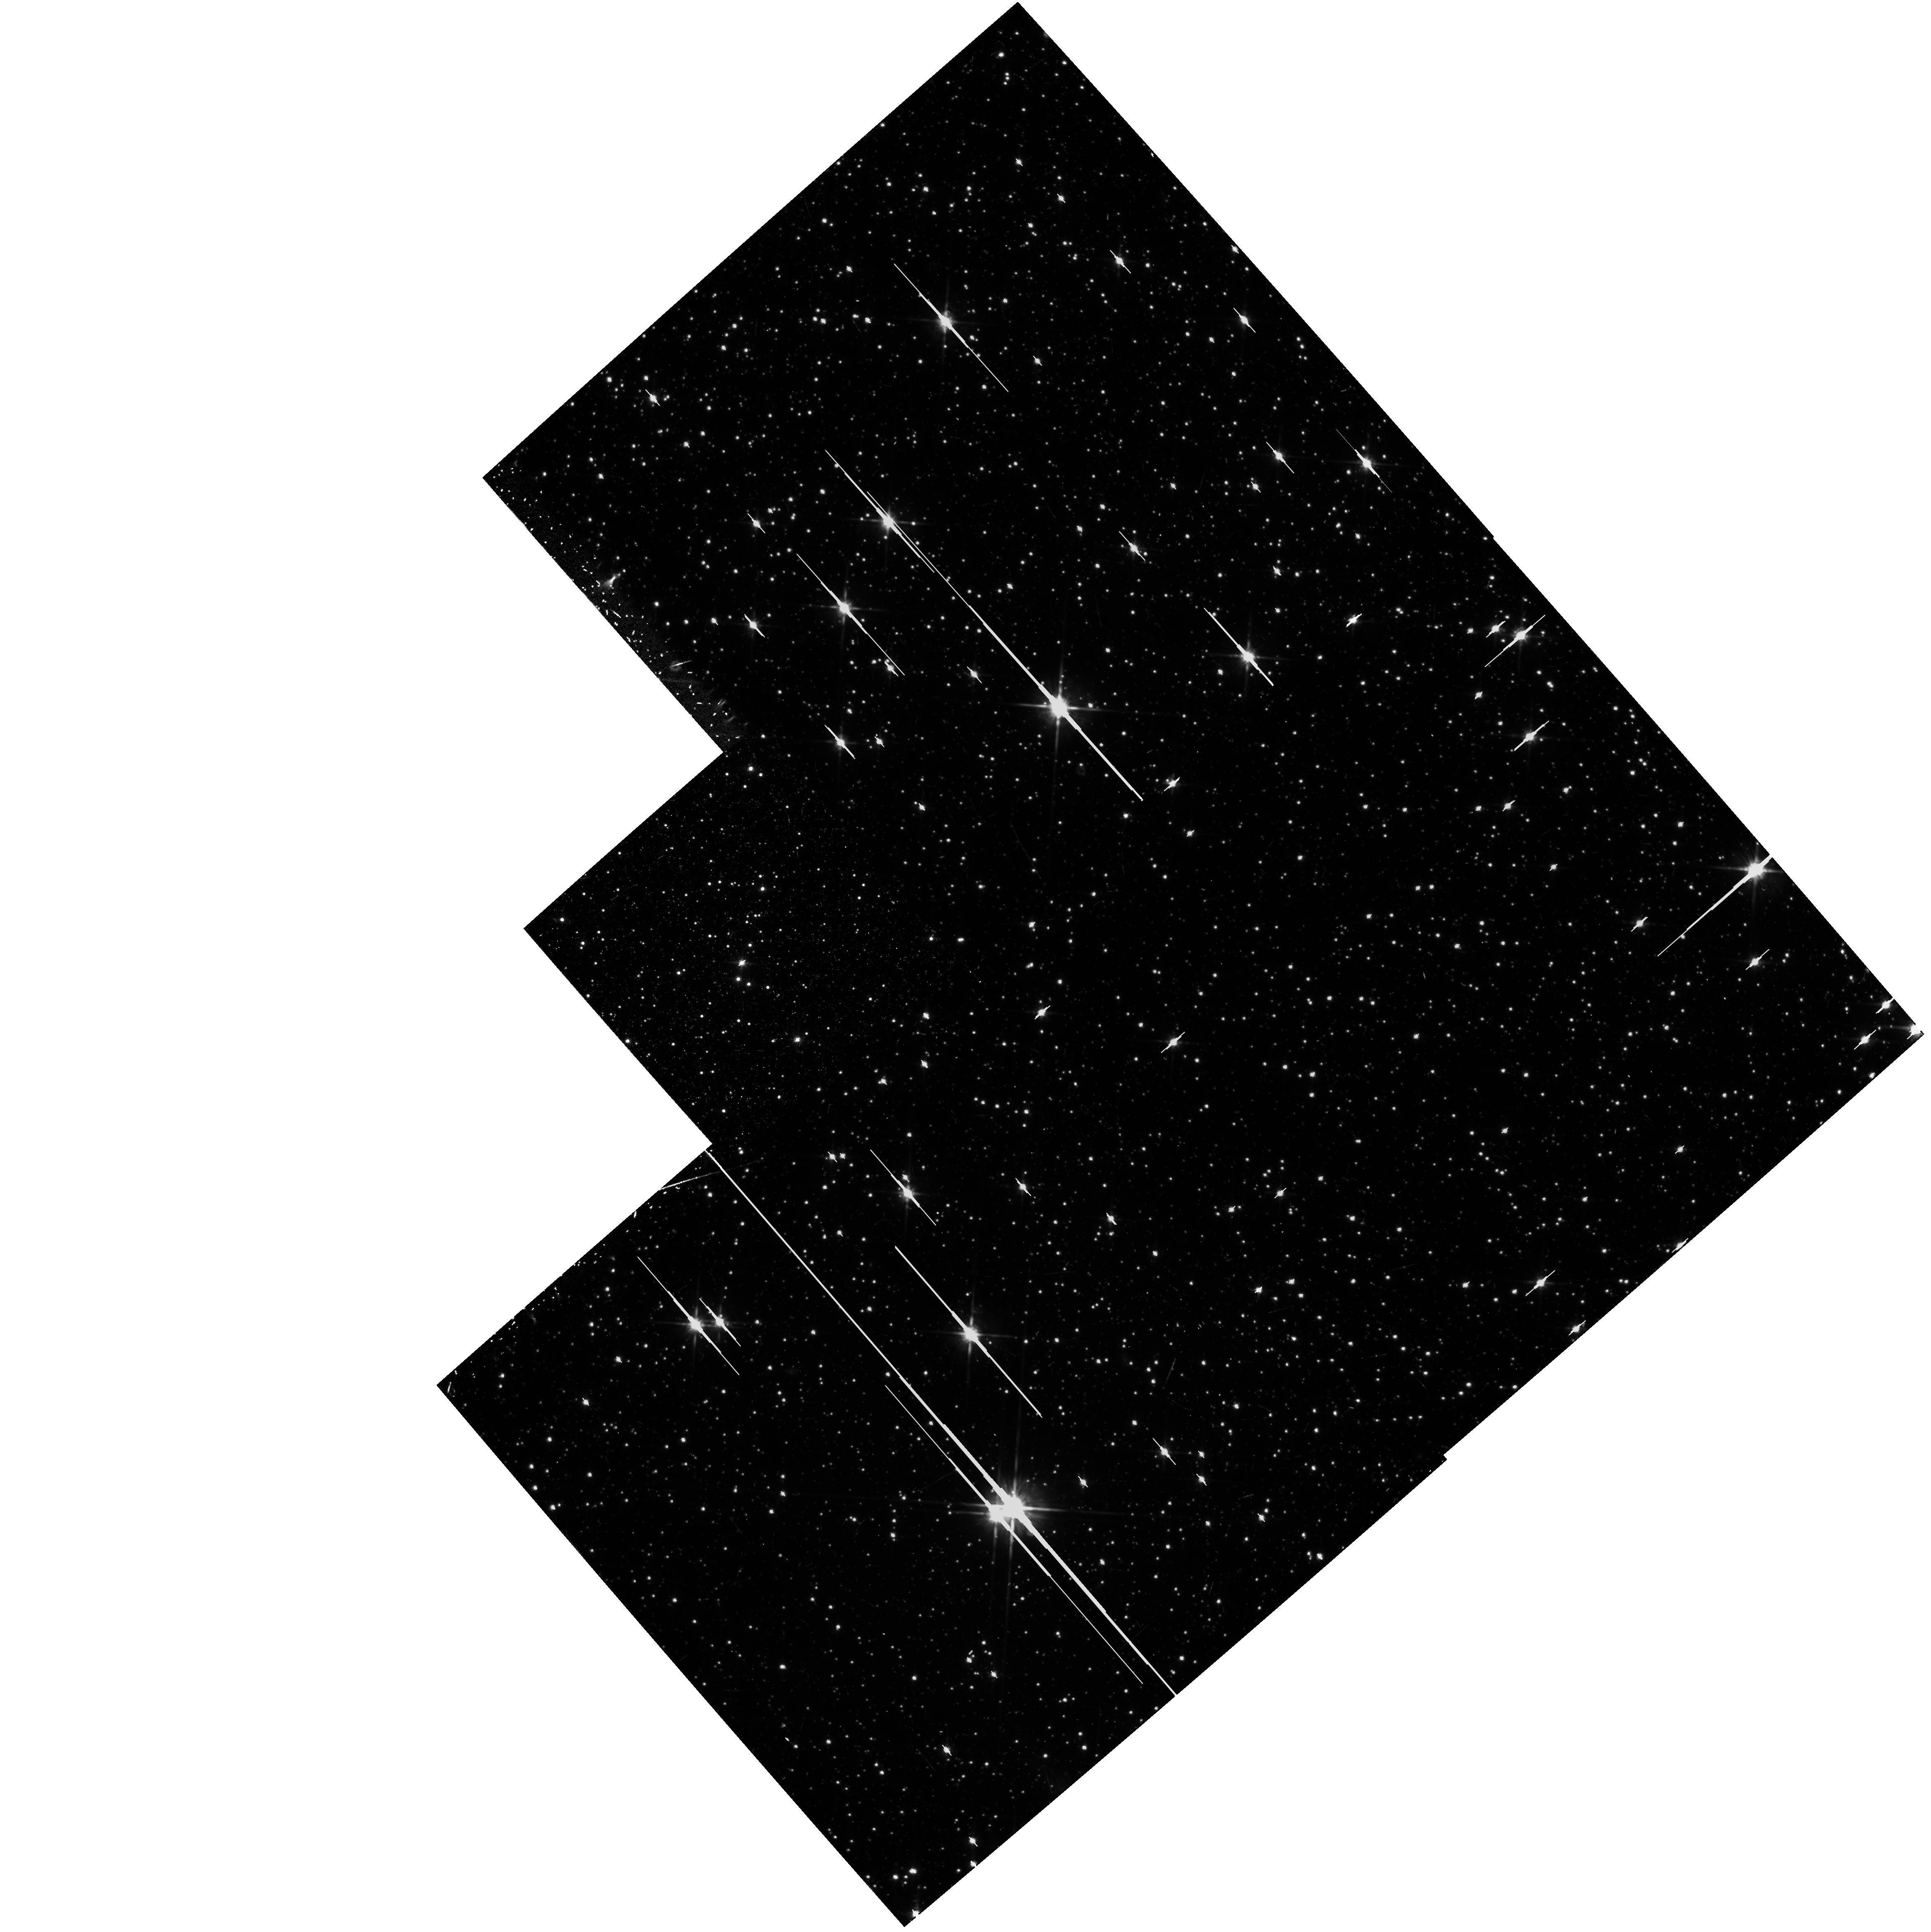
Target: LO-LAT. Instrument: WFPC2/PC. Filter: F814W. Exposure: 40 min. Observation ID: hst_5371_jd_wfpc2_pc_f814w_u27xjd

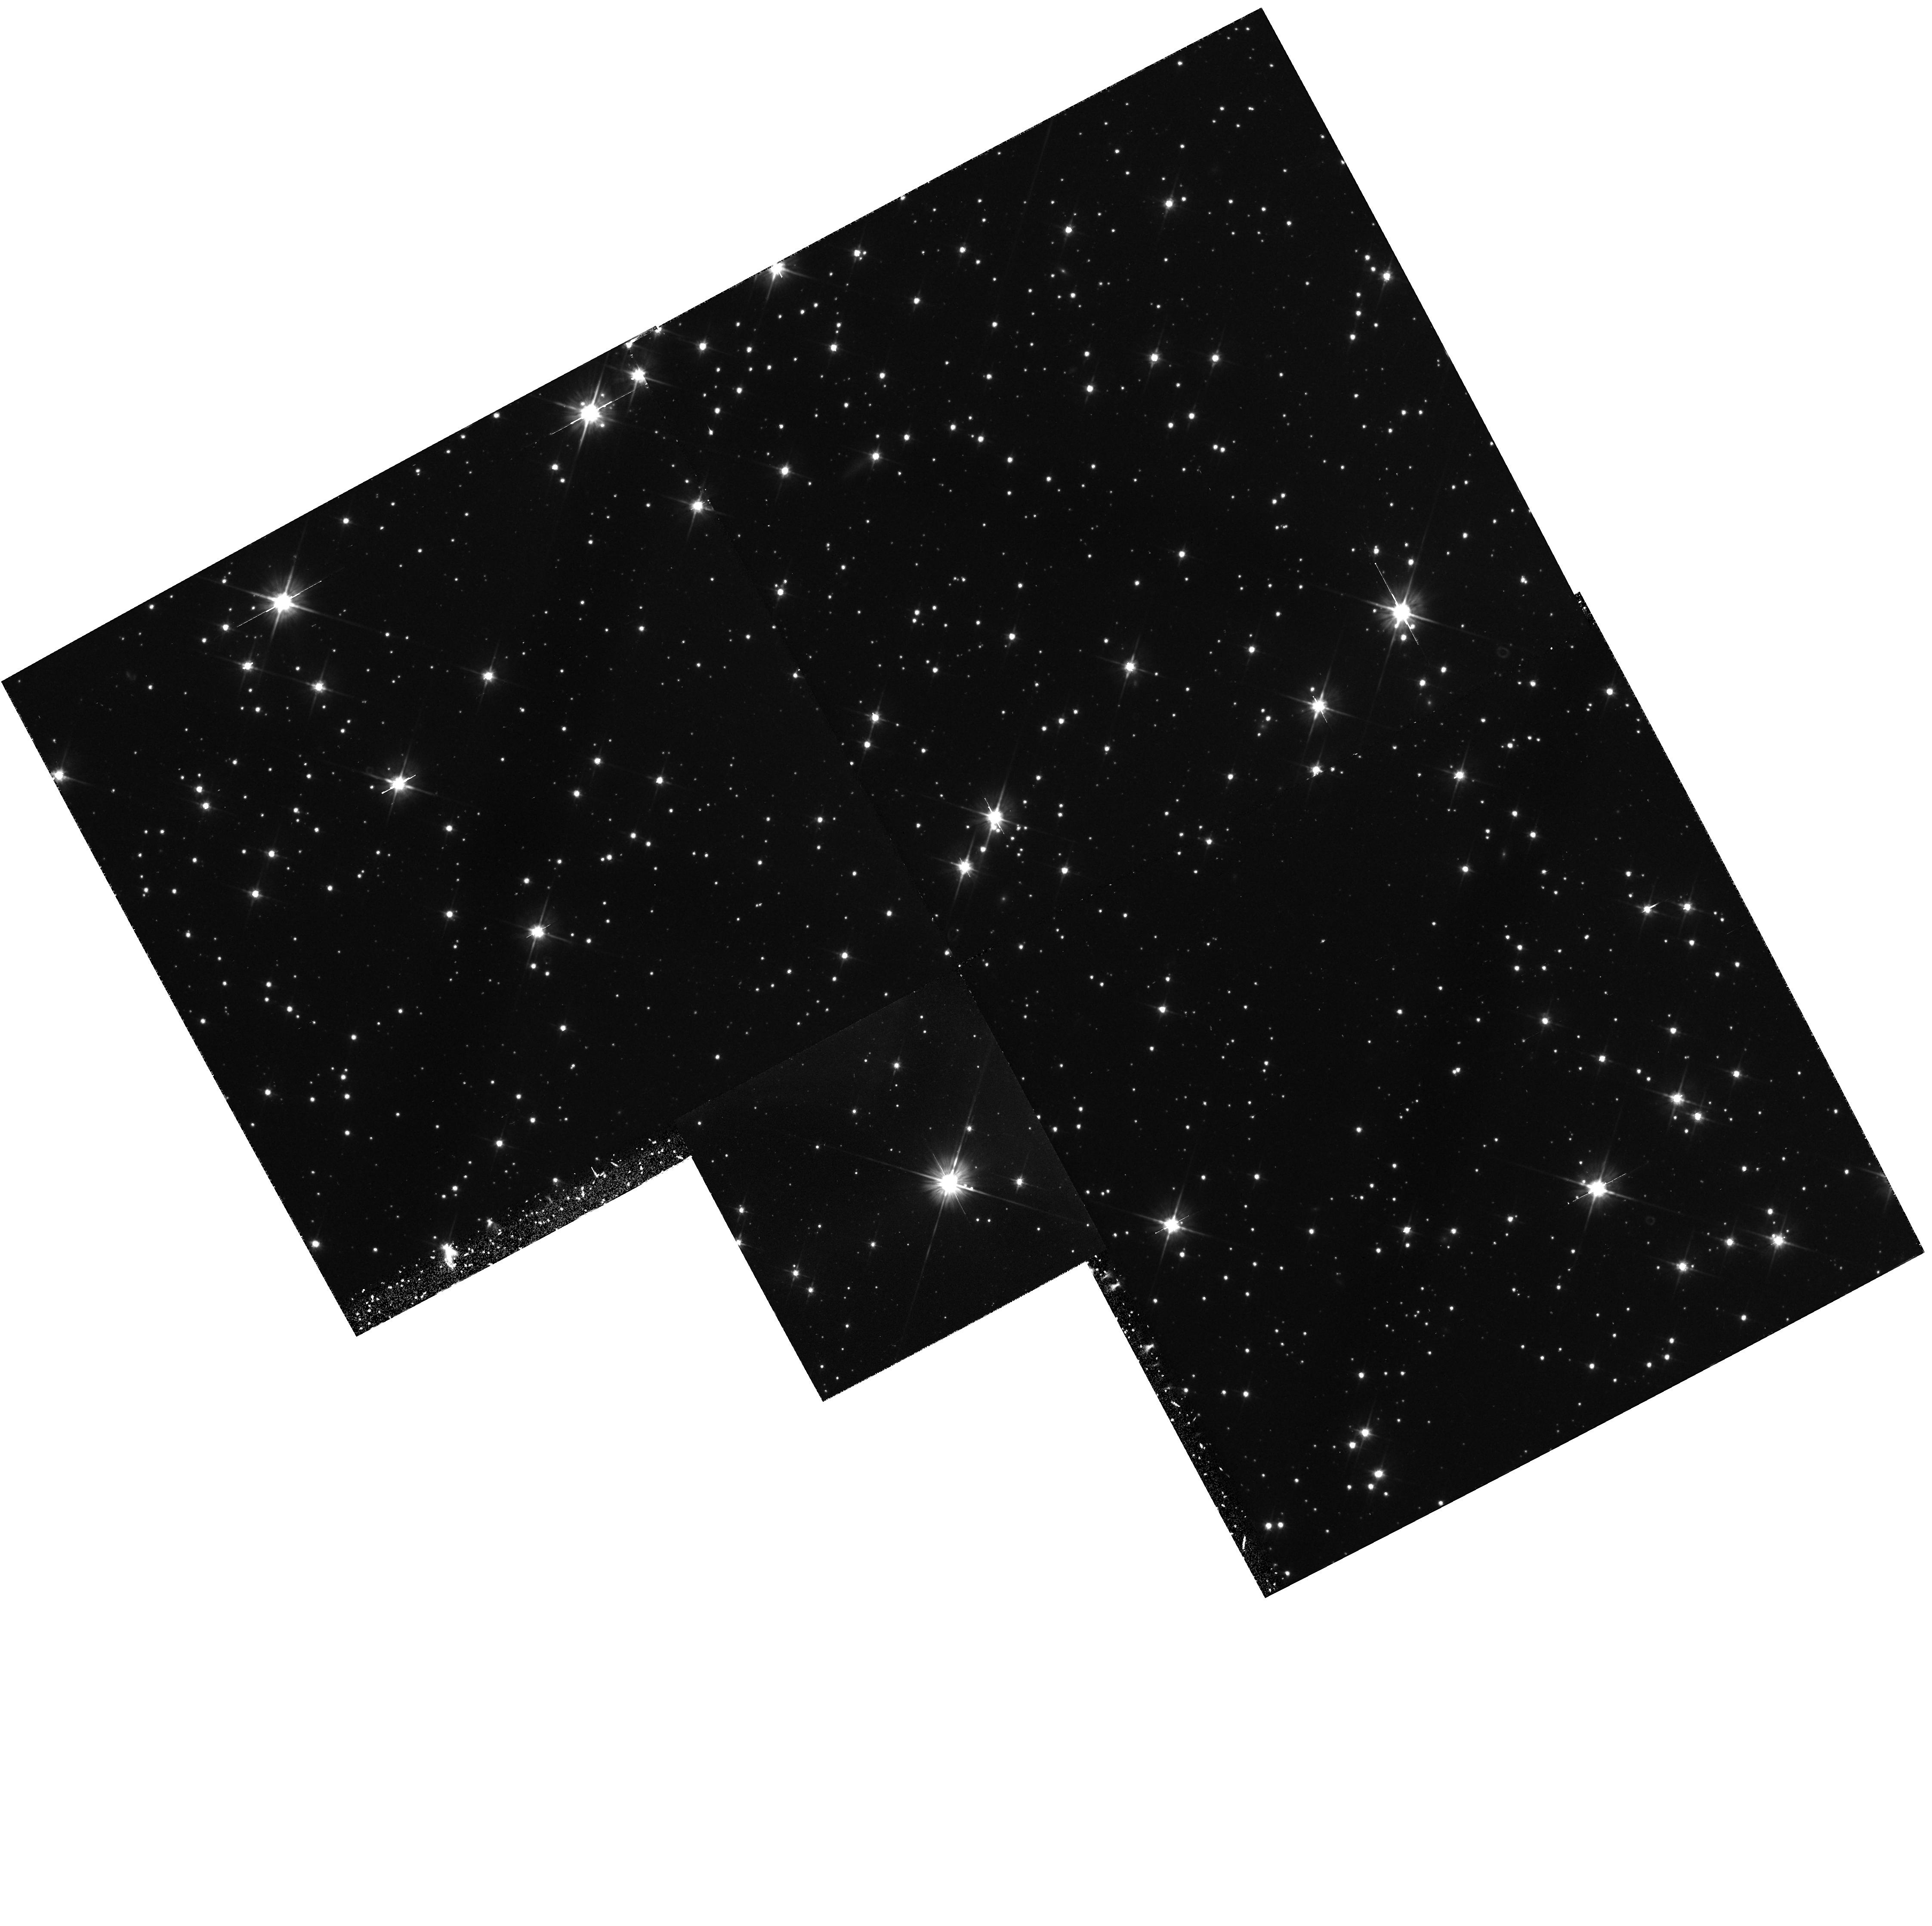
Target: LO-LAT. Instrument: WFPC2/PC. Filter: F606W. Exposure: 55 min. Observation ID: hst_5371_4b_wfpc2_pc_f606w_u27x4b

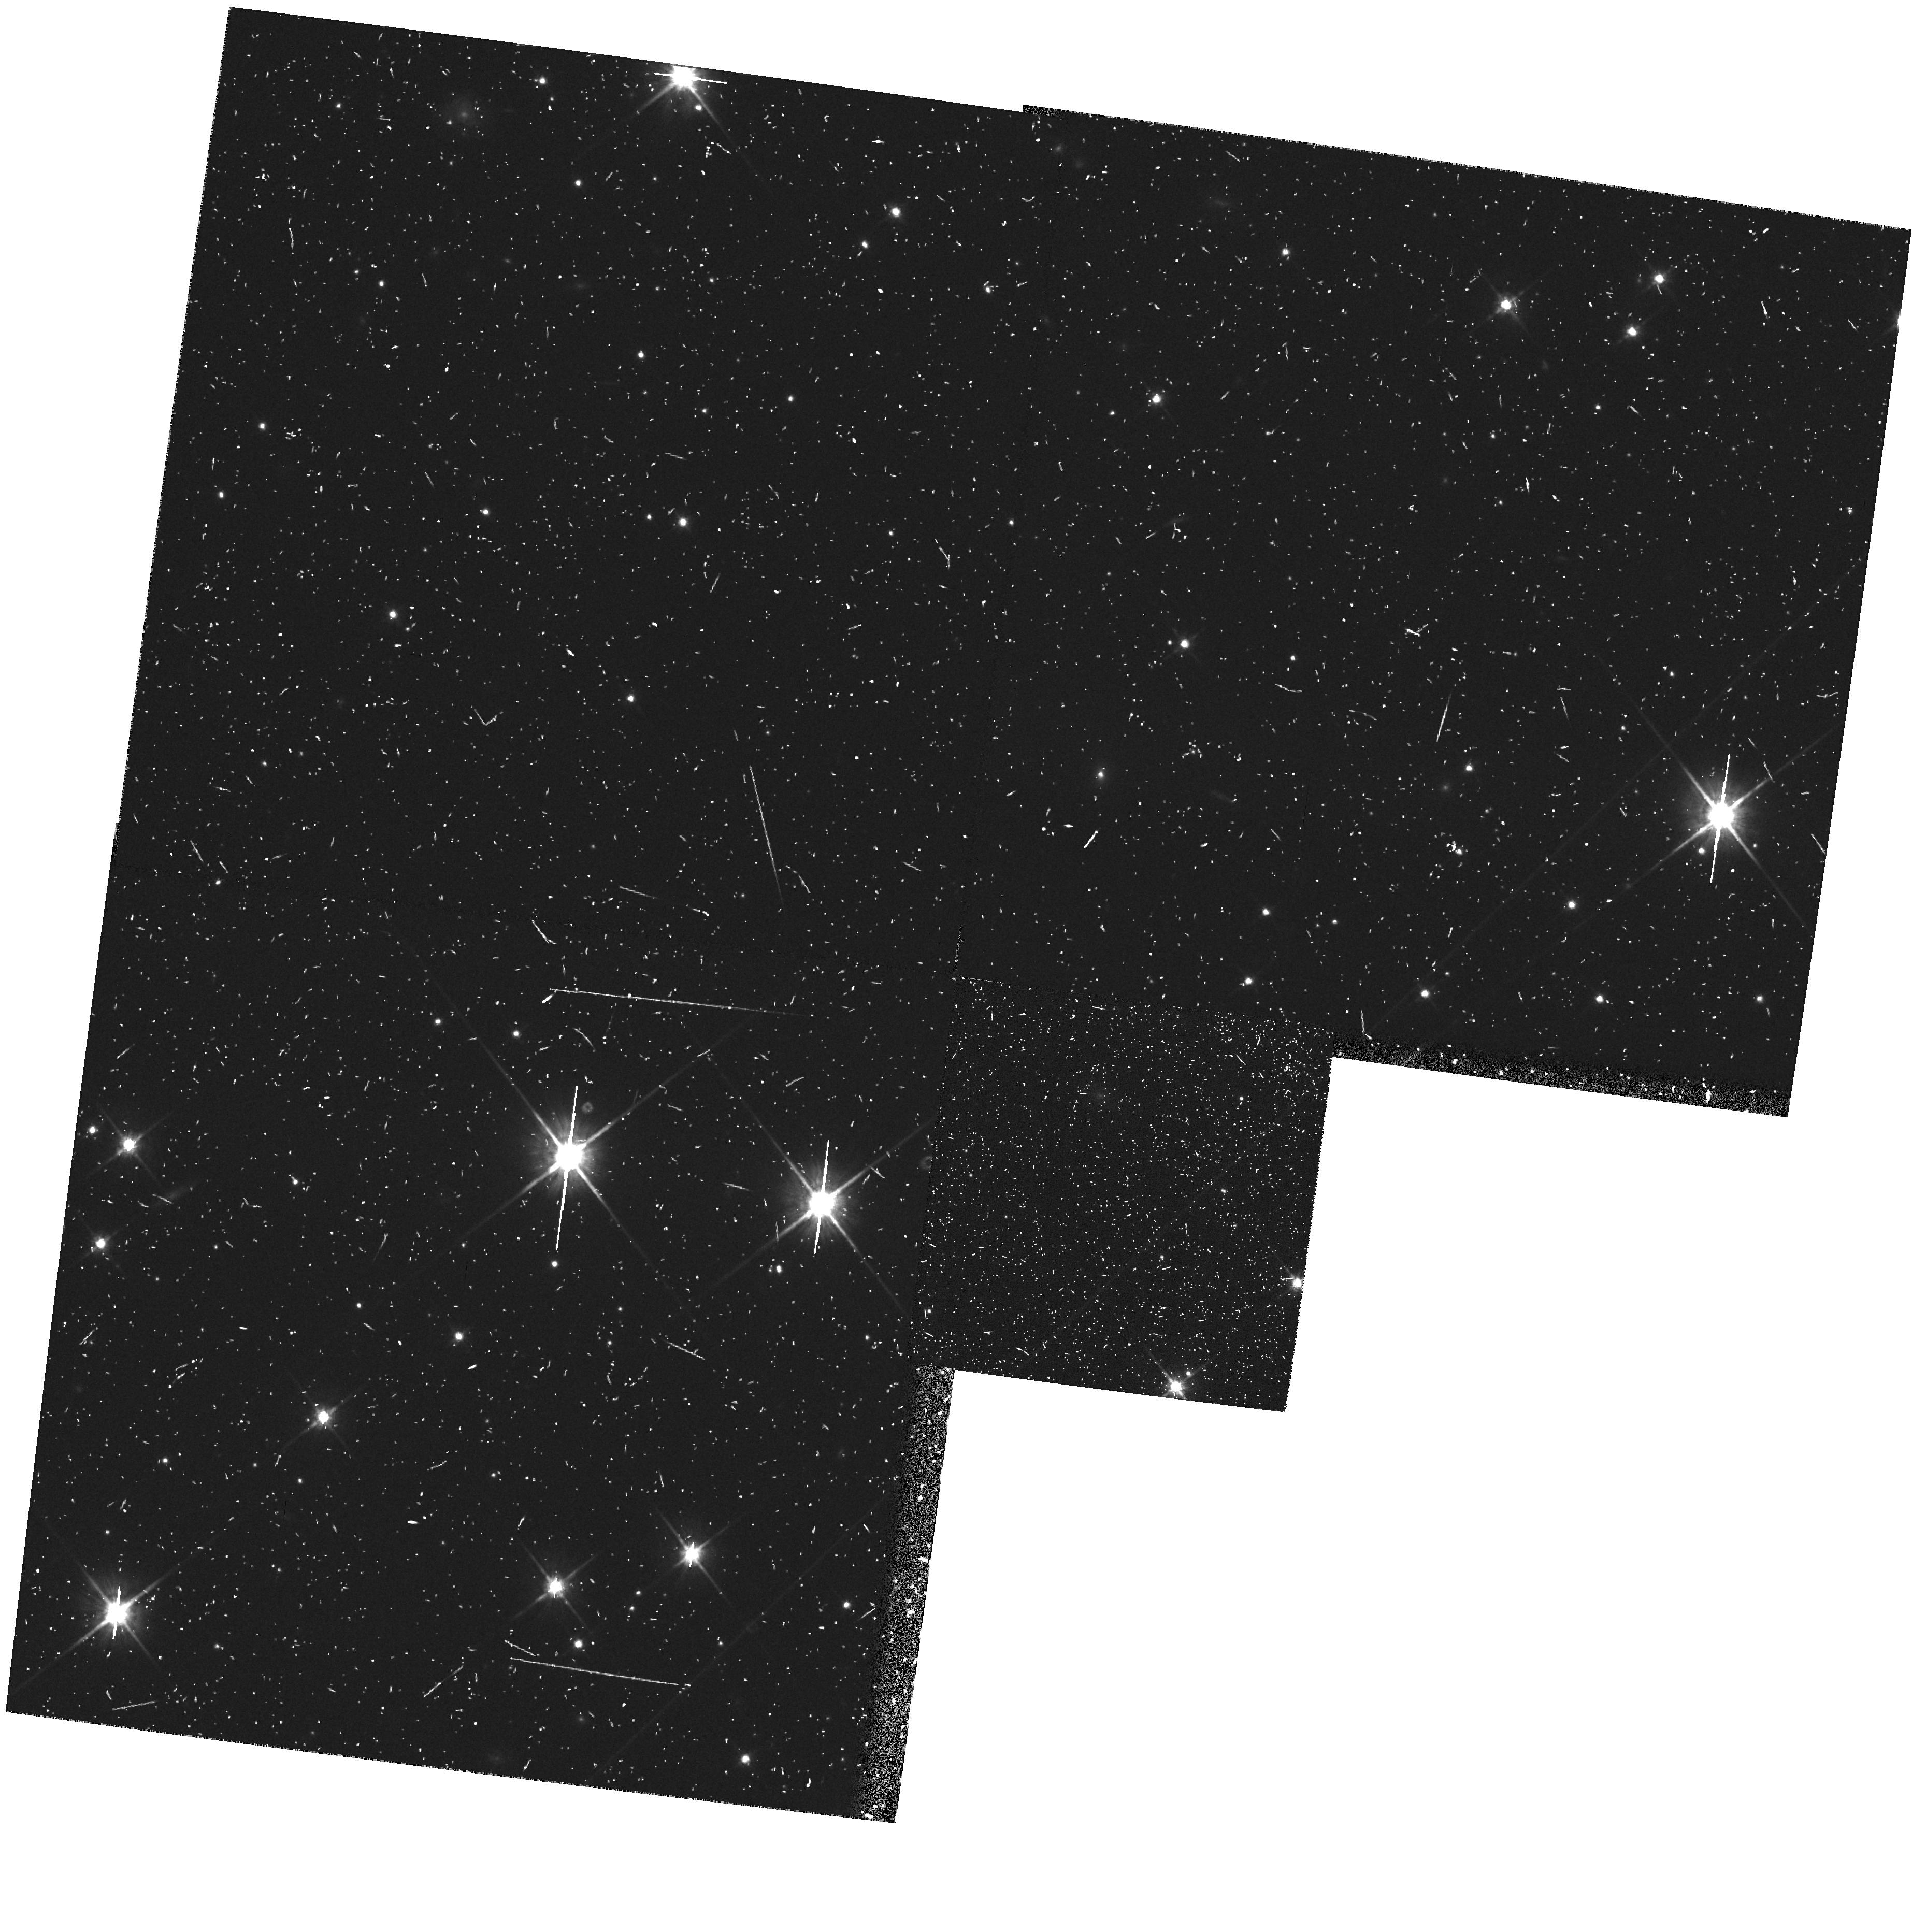
Target: LO-LAT. Instrument: WFPC2/PC. Filter: F814W. Exposure: 25 min. Observation ID: hst_5371_cn_wfpc2_pc_f814w_u27xcn

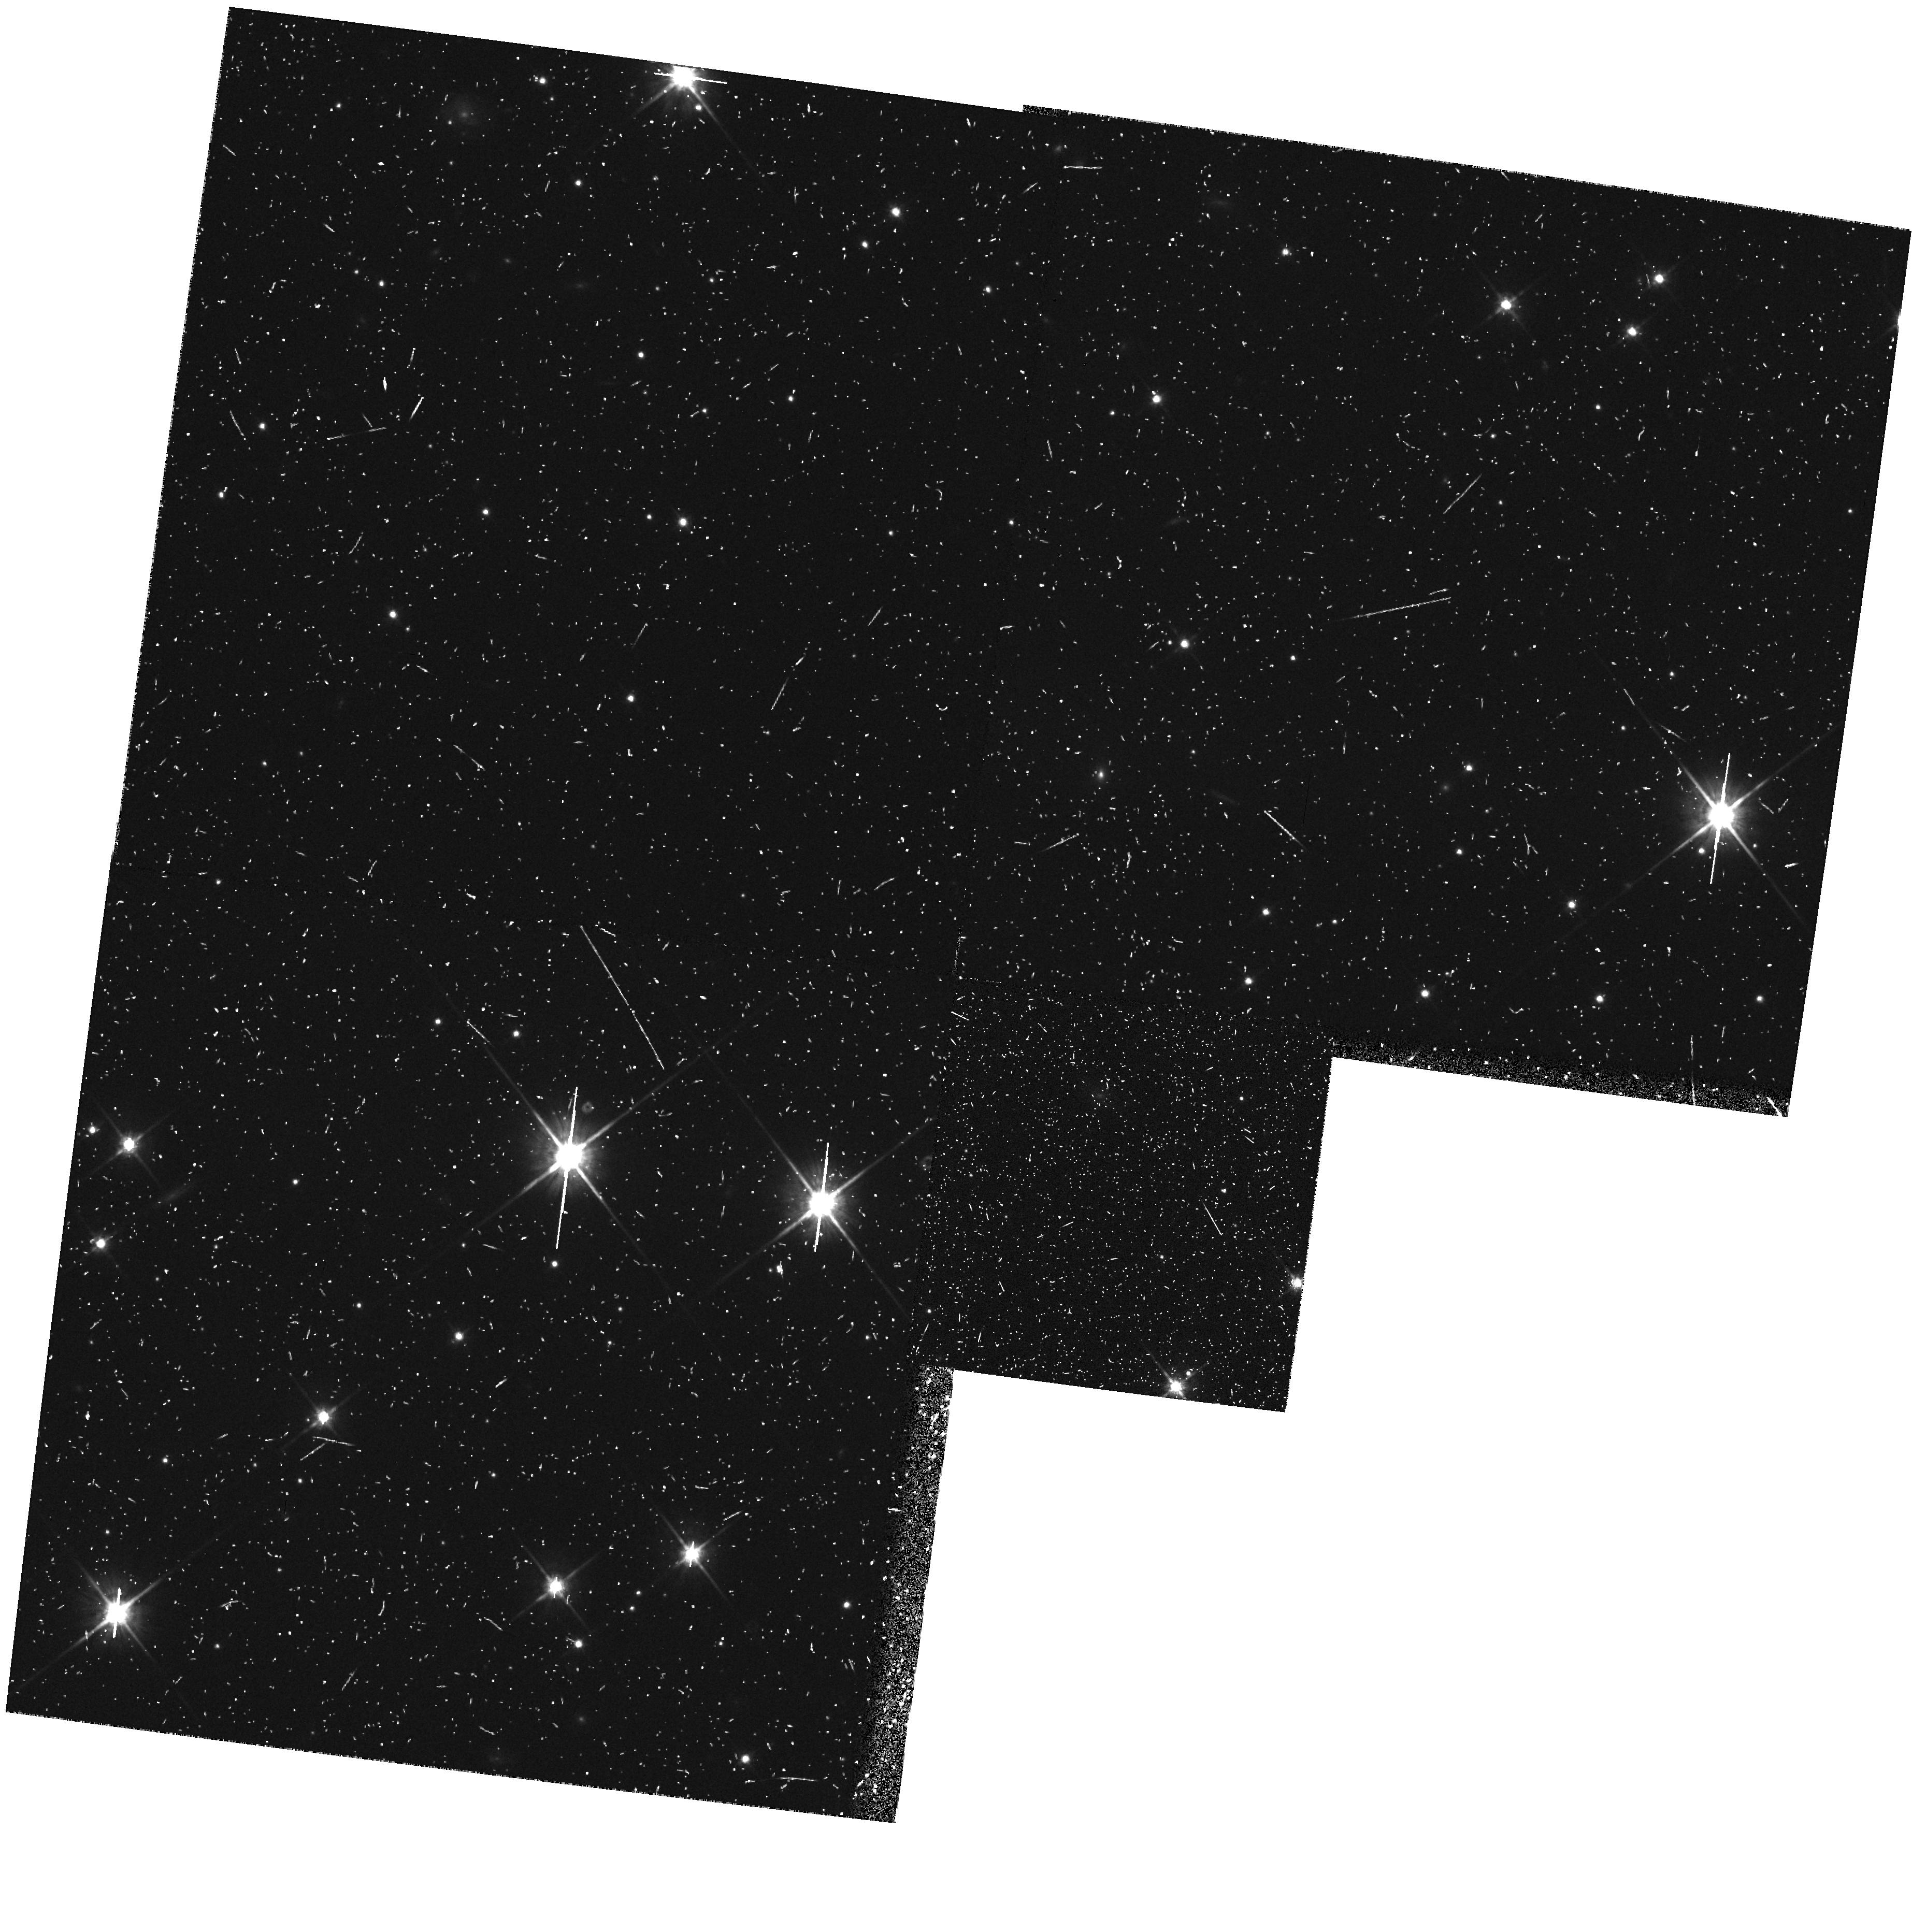
Target: LO-LAT. Instrument: WFPC2/PC. Filter: F814W. Exposure: 25 min. Observation ID: hst_5371_cq_wfpc2_pc_f814w_u27xcq

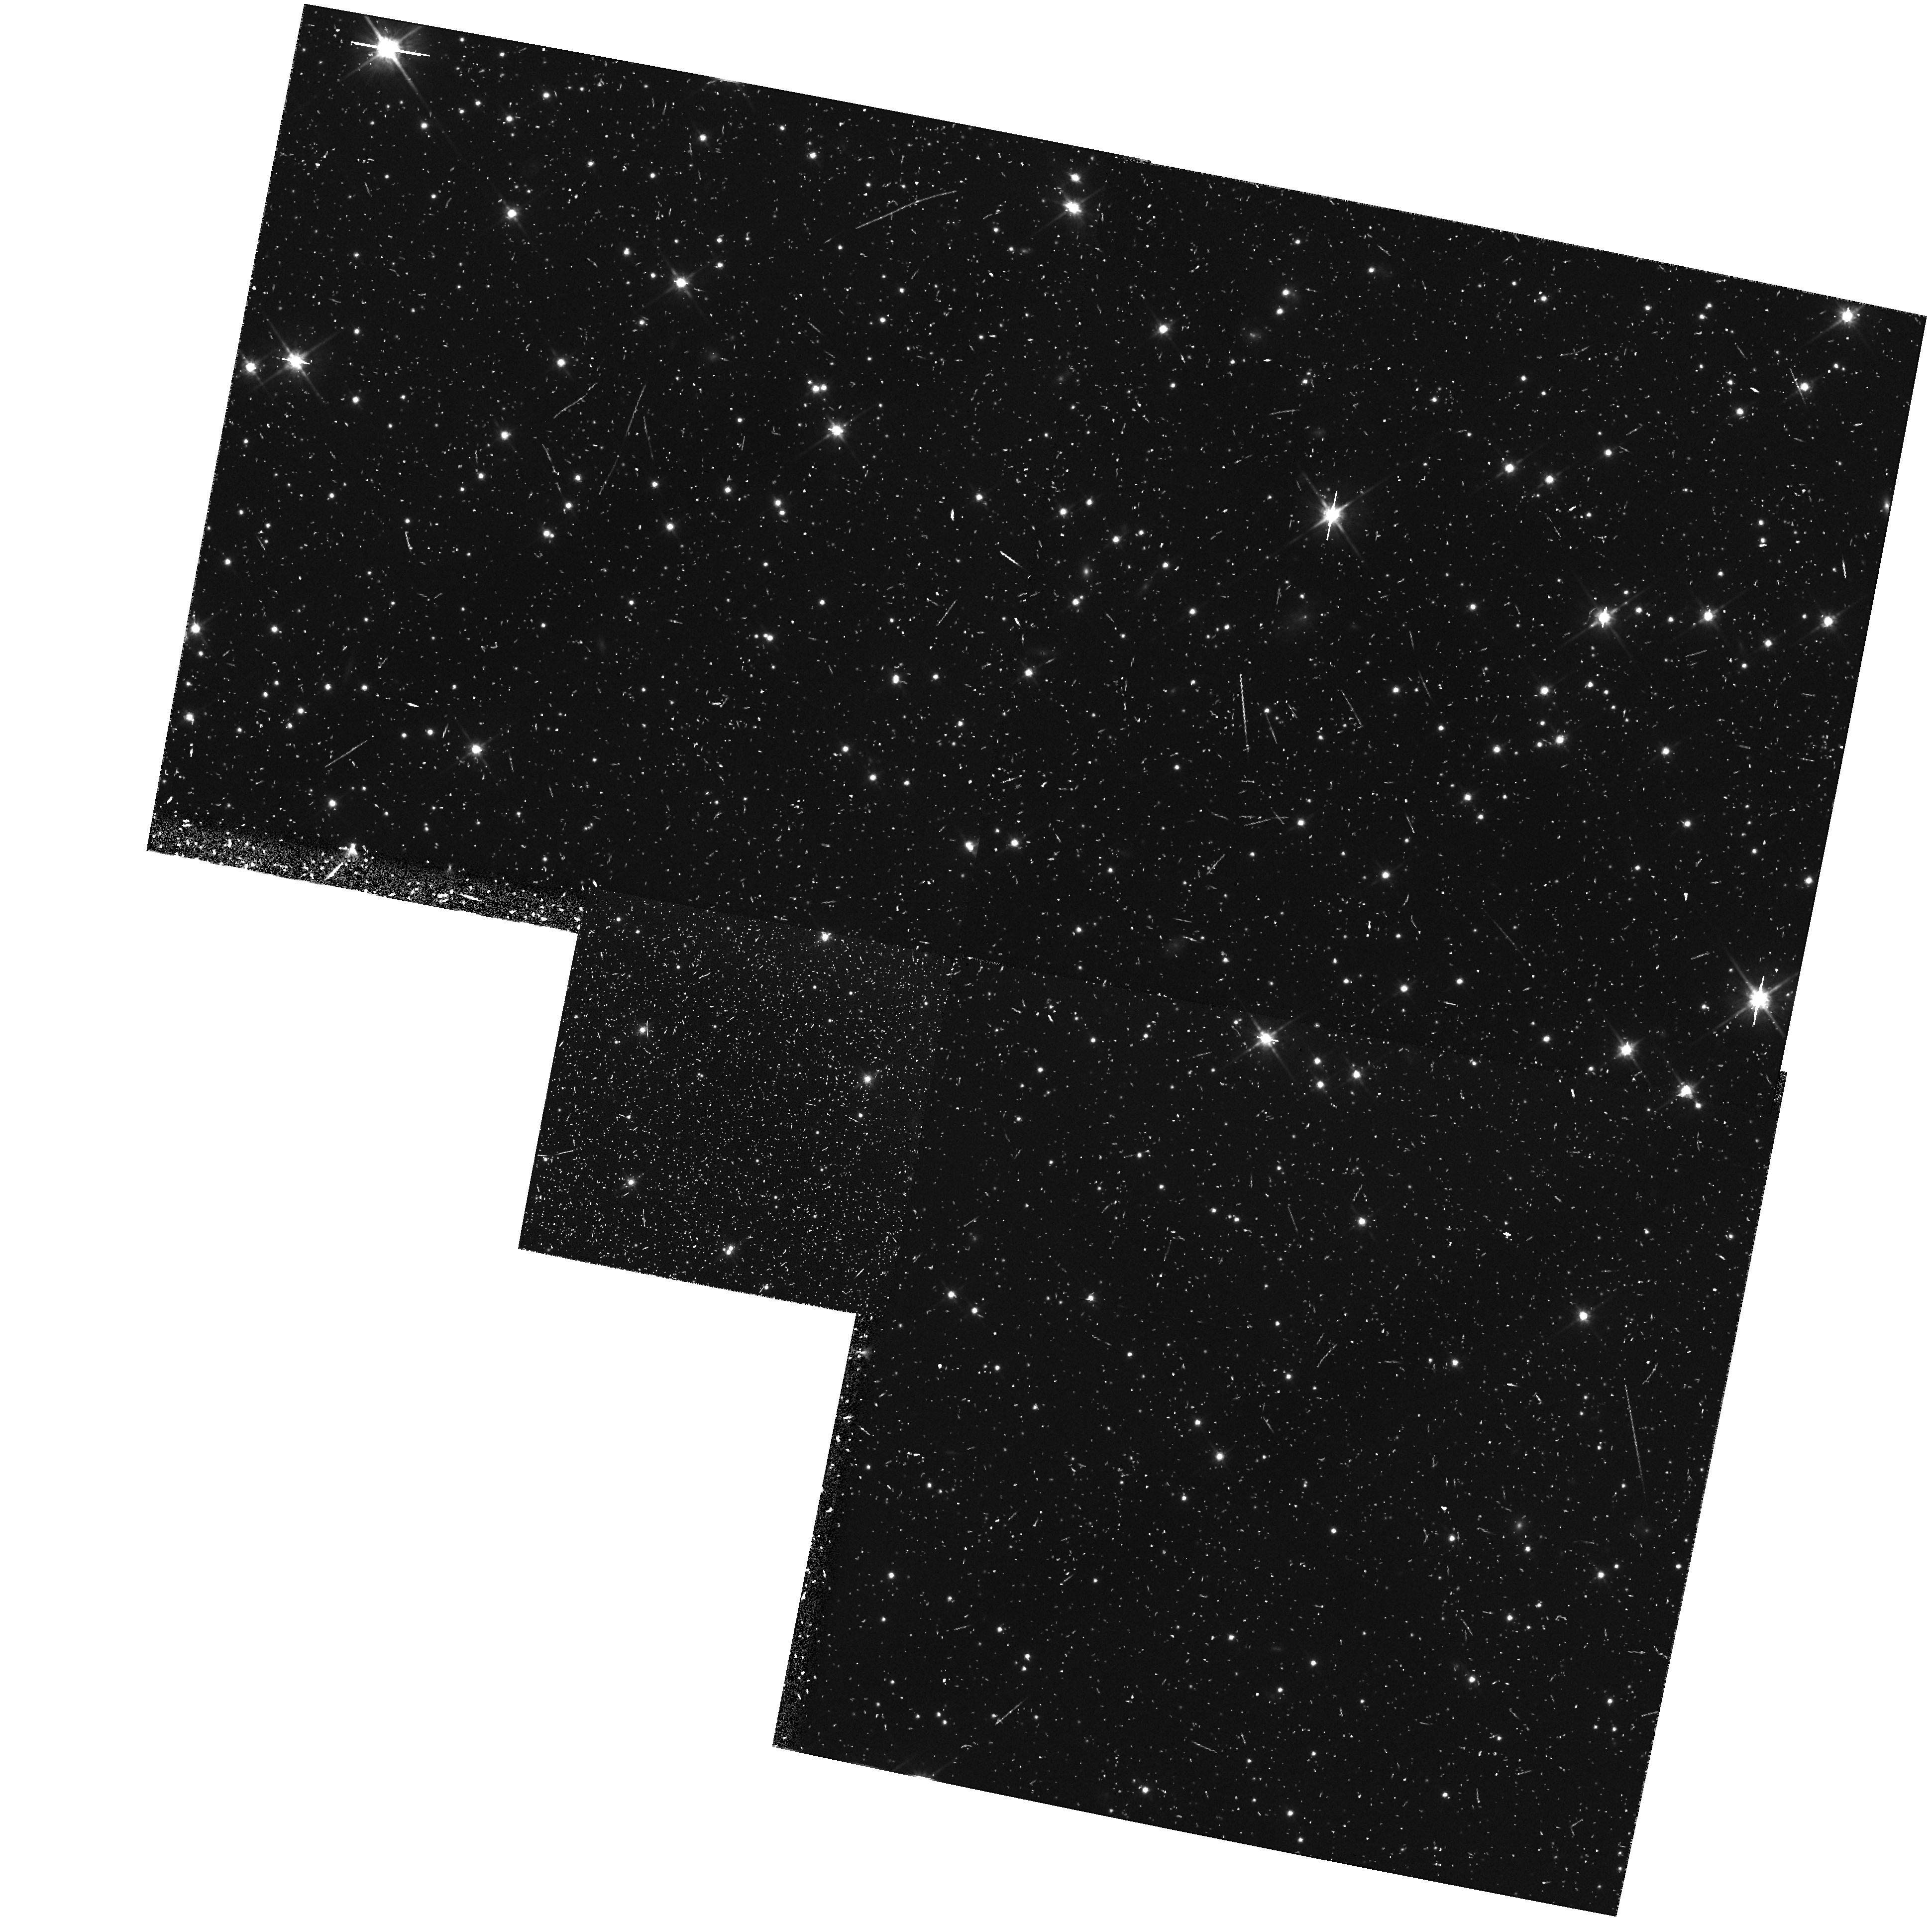
Target: LO-LAT. Instrument: WFPC2/PC. Filter: F814W. Exposure: 35 min. Observation ID: hst_5371_03_wfpc2_pc_f814w_u27x03

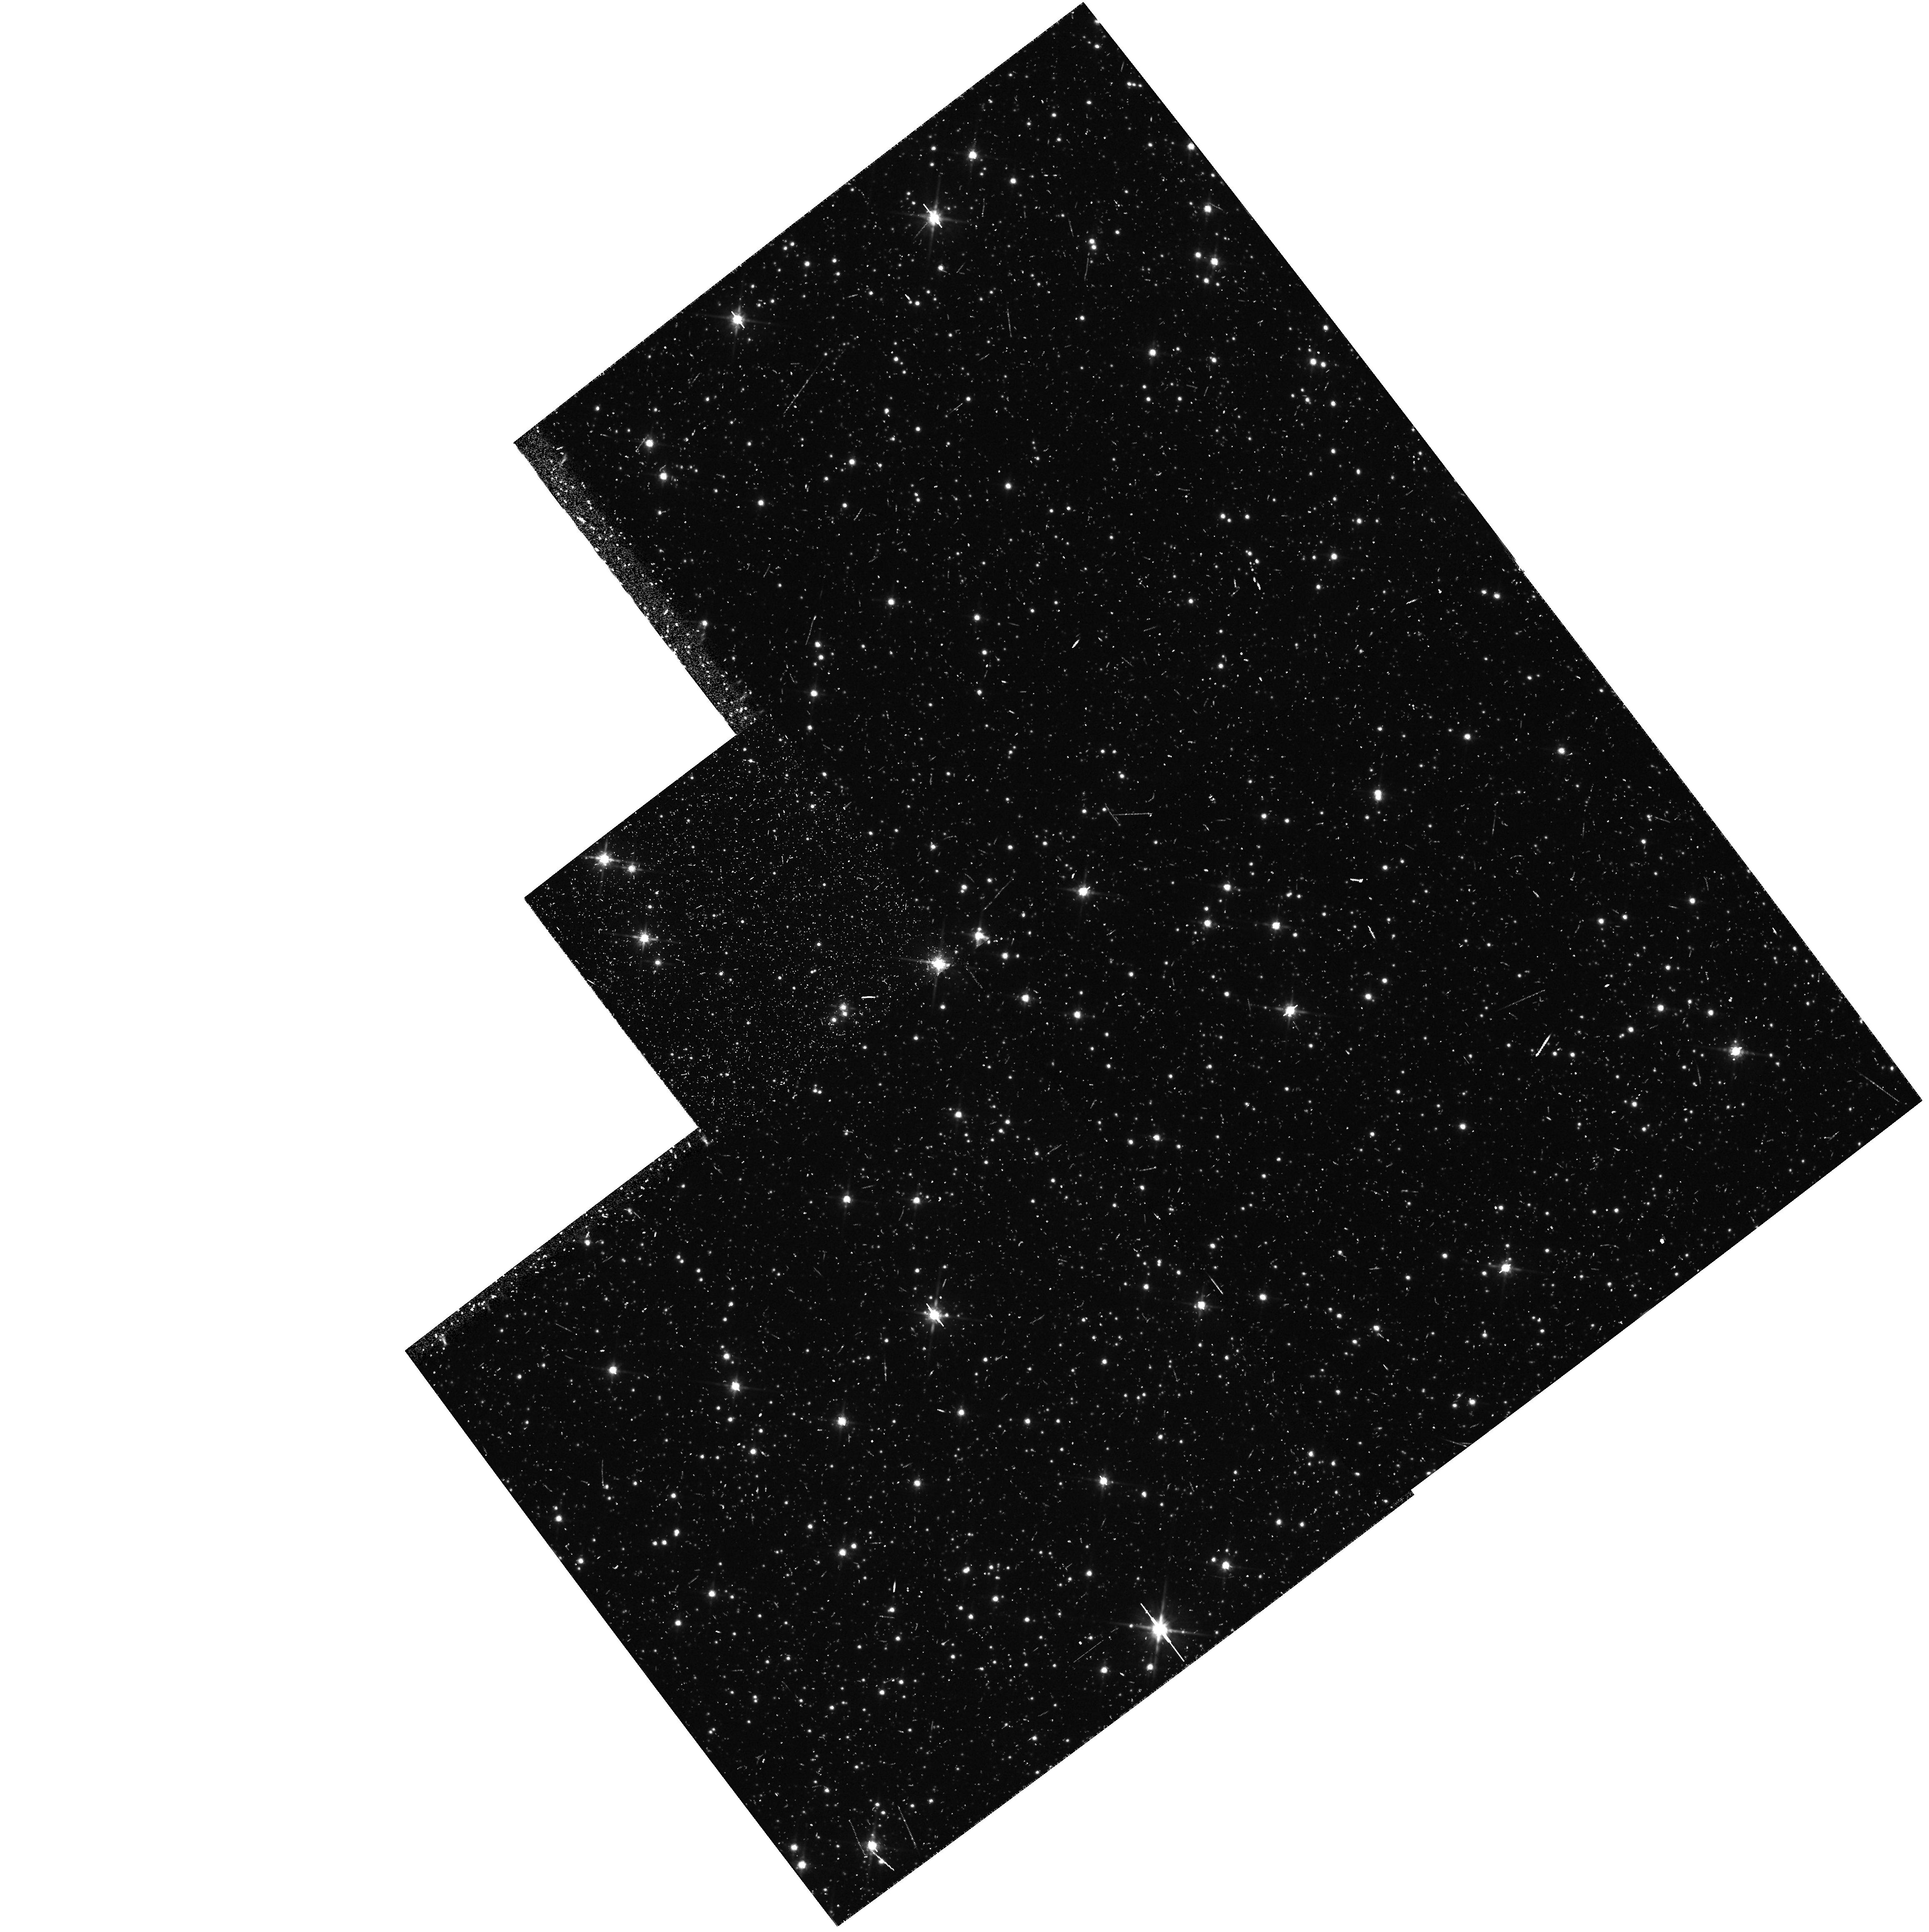
Target: LO-LAT. Instrument: WFPC2/PC. Filter: F814W. Exposure: 40 min. Observation ID: hst_5371_j0_wfpc2_pc_f814w_u27xj0

HST MEDIUM-DEEP SURVEY: CYCLE4MEDIUM LOW GAL. LAT. (PI: Griffiths, Richard E.)

We propose to continue the Medium-Deep Survey as a Key Project. In doing so, we plan to increase the overall efficiency of HST, mainly by taking deep multicolor images with the WF/PC in parallel mode, but also by including UV images with the FOC when the WF/PC is primary. In addition to the great potential for serendipitous discoveries, the parallel data are needed to undertake a number of scientifically important programs, both in Galactic and extra-galactic astronomy. In particular, we will concentrate on areas ranging from the evolution of galaxies to Galactic structure, and on serendipitous searches for objects from the solar system to goal of measuring variability and proper motions, and to optimize the limiting magnitudes and color baselines for fields of particular interest. Our access to large ground-based telescopes is a major strength of the team that will ensure that the HST survey is optimized and followed up in a timely and coordinated way, using HST only for its unique properties of UV sensitivity, high resolution and low background.